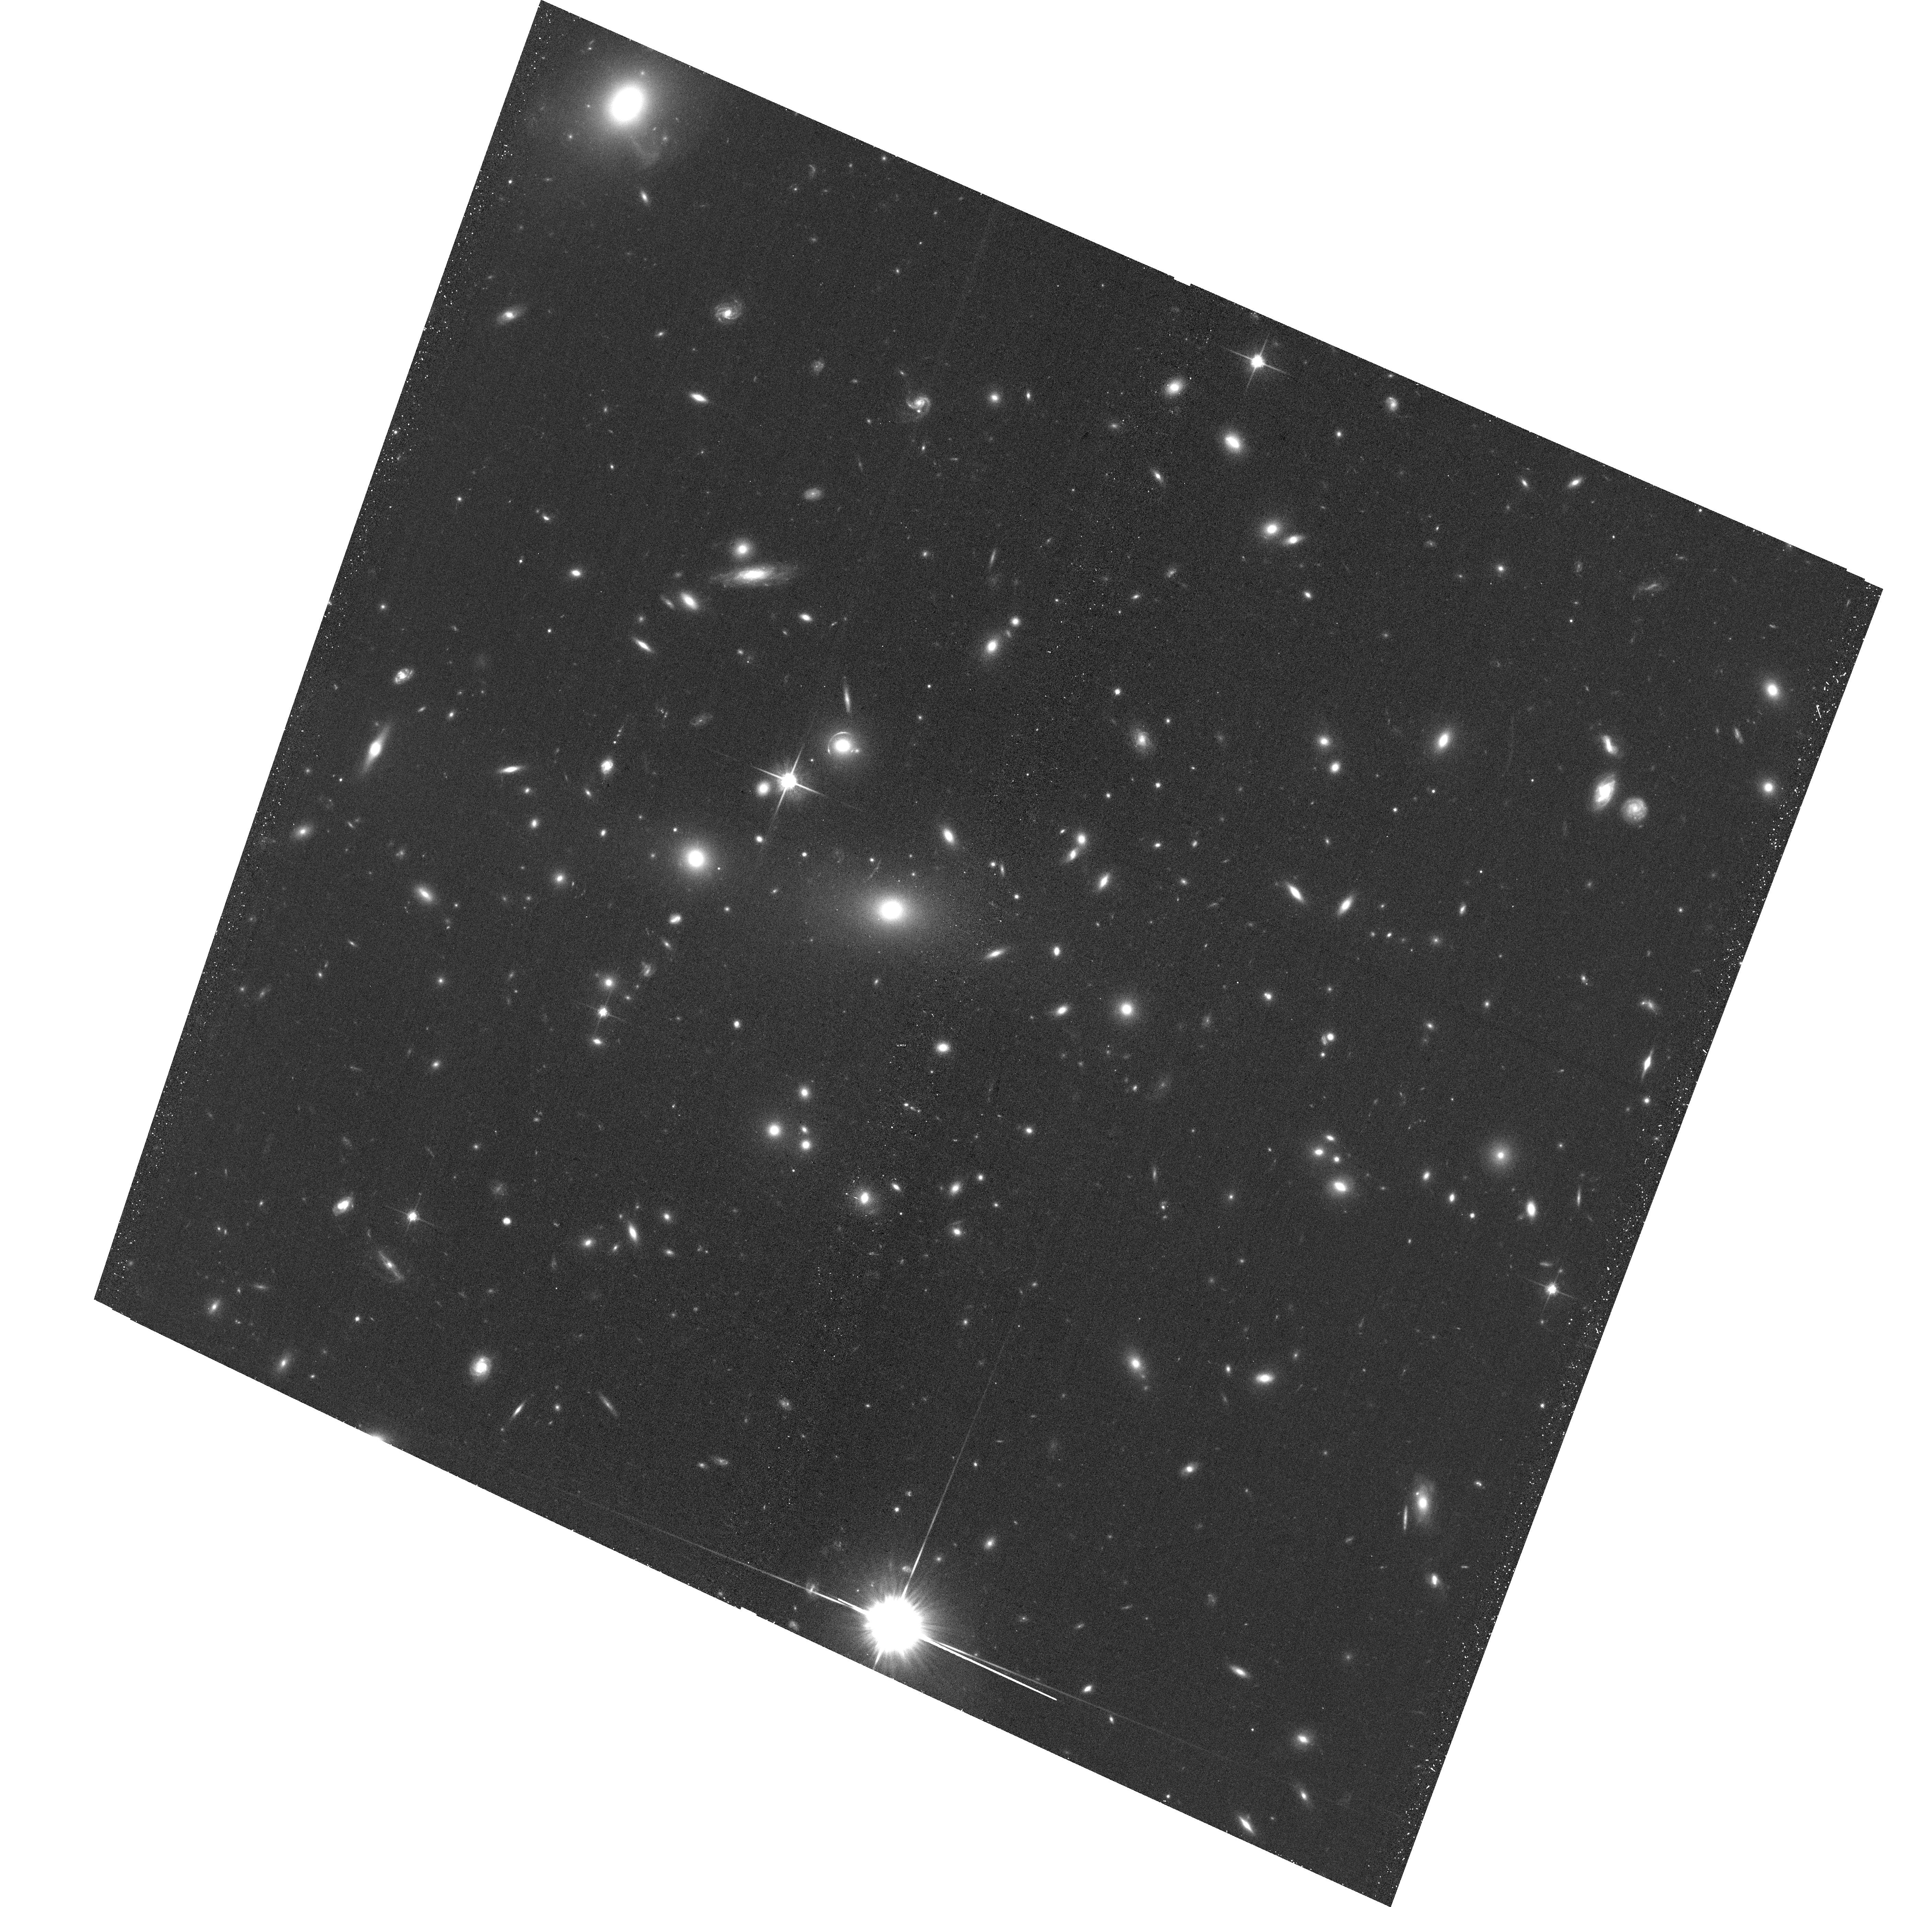
Target: MACSJ2337.6+0016. Instrument: ACS/WFC. Filter: F814W. Exposure: 20 min. Observation ID: hst_16670_96_acs_wfc_f814w_jenq96

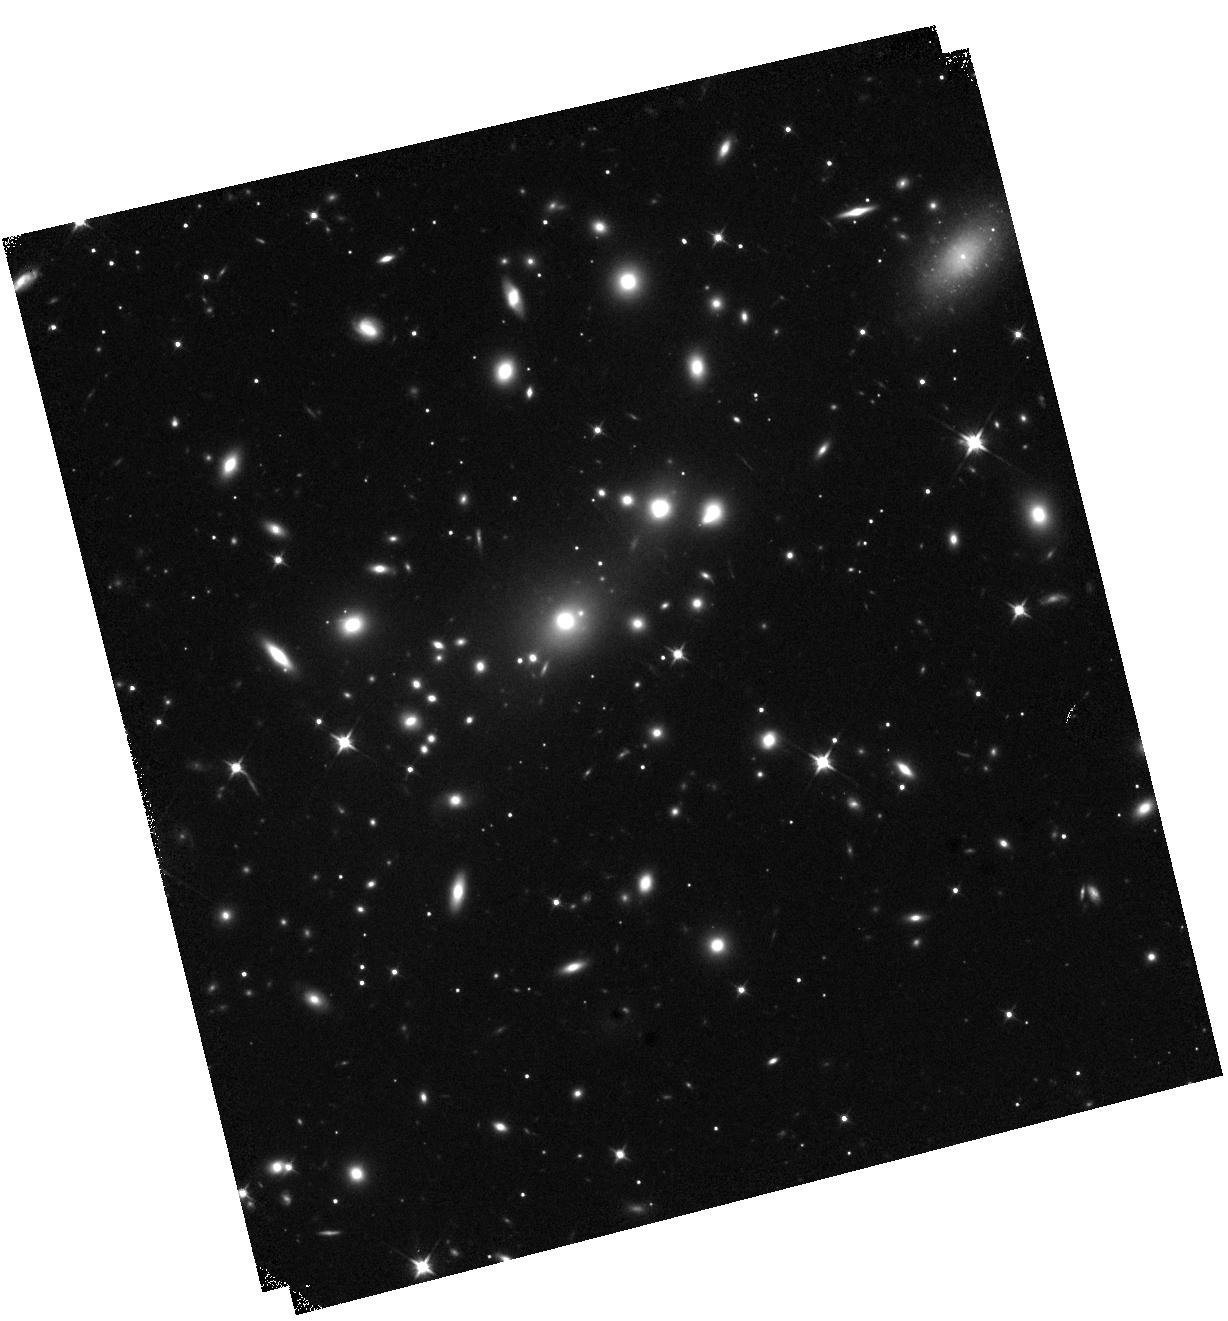
Target: SMACSJ1914.6-5928. Instrument: WFC3/IR. Filter: F110W. Exposure: 12 min. Observation ID: hst_16670_0r_wfc3_ir_f110w_ienq0r

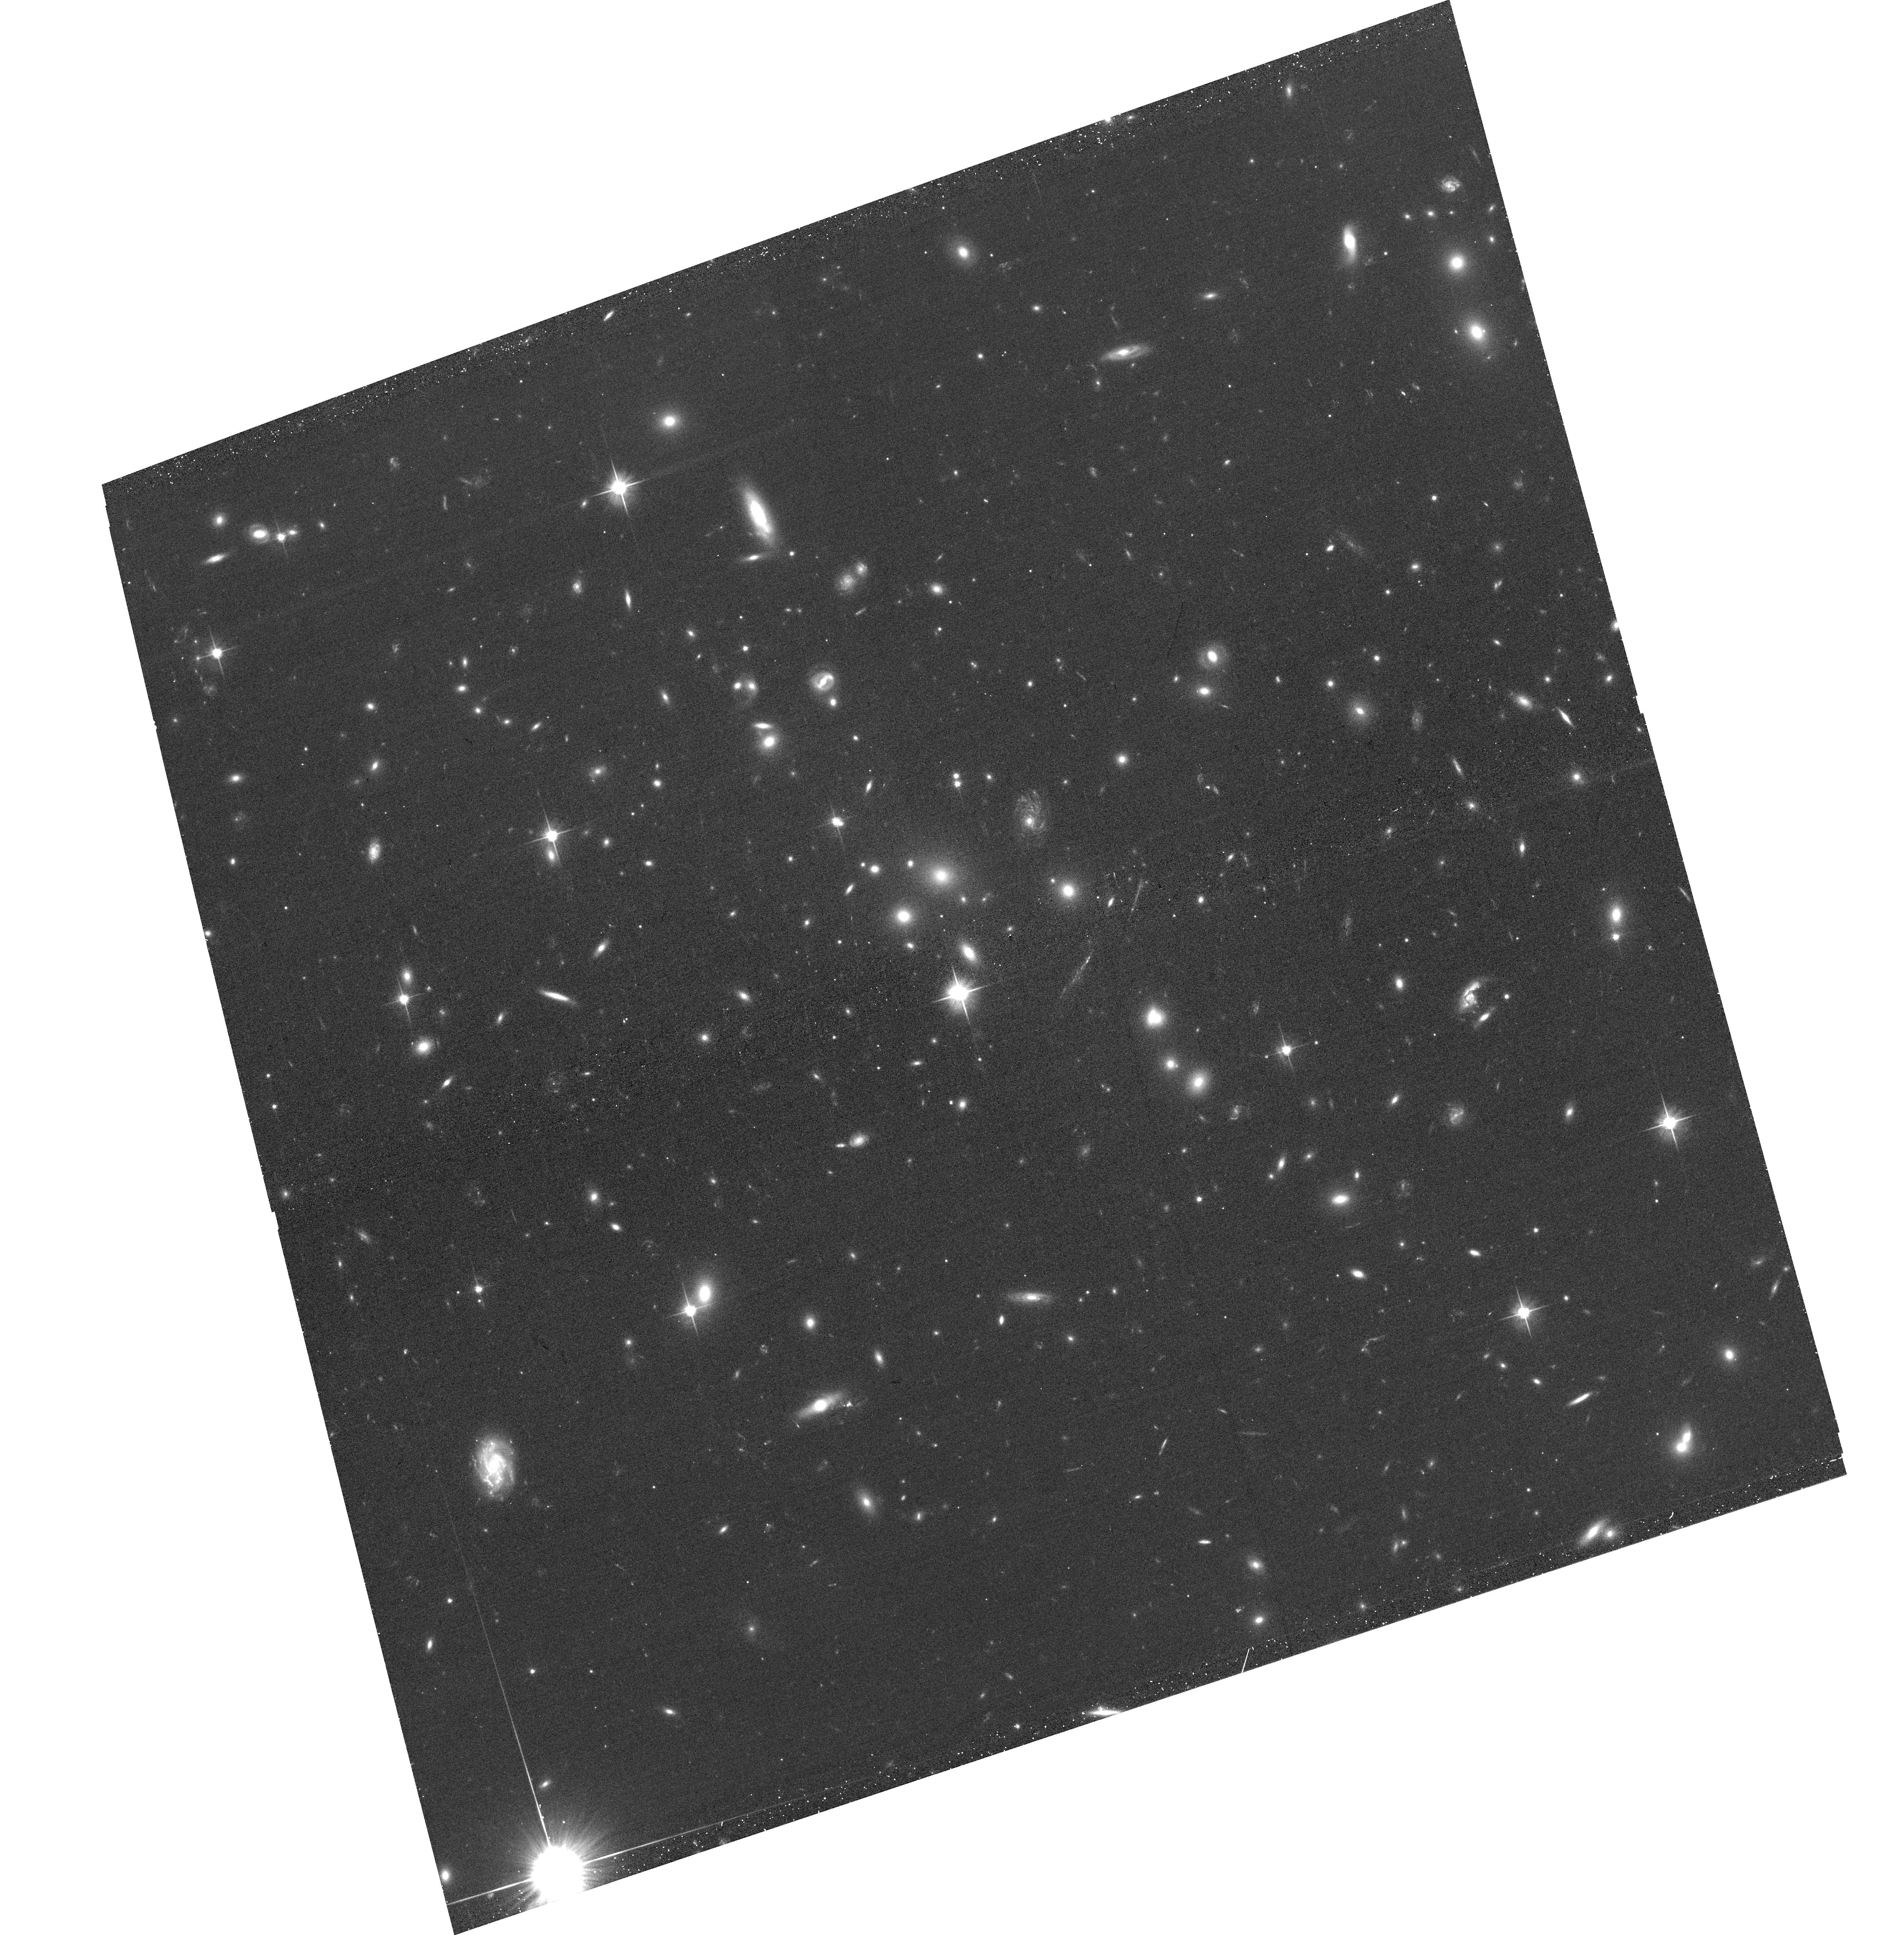
Target: SMACSJ0303.7-7752. Instrument: ACS/WFC. Filter: F606W. Exposure: 20 min. Observation ID: hst_16670_0e_acs_wfc_f606w_jenq0e

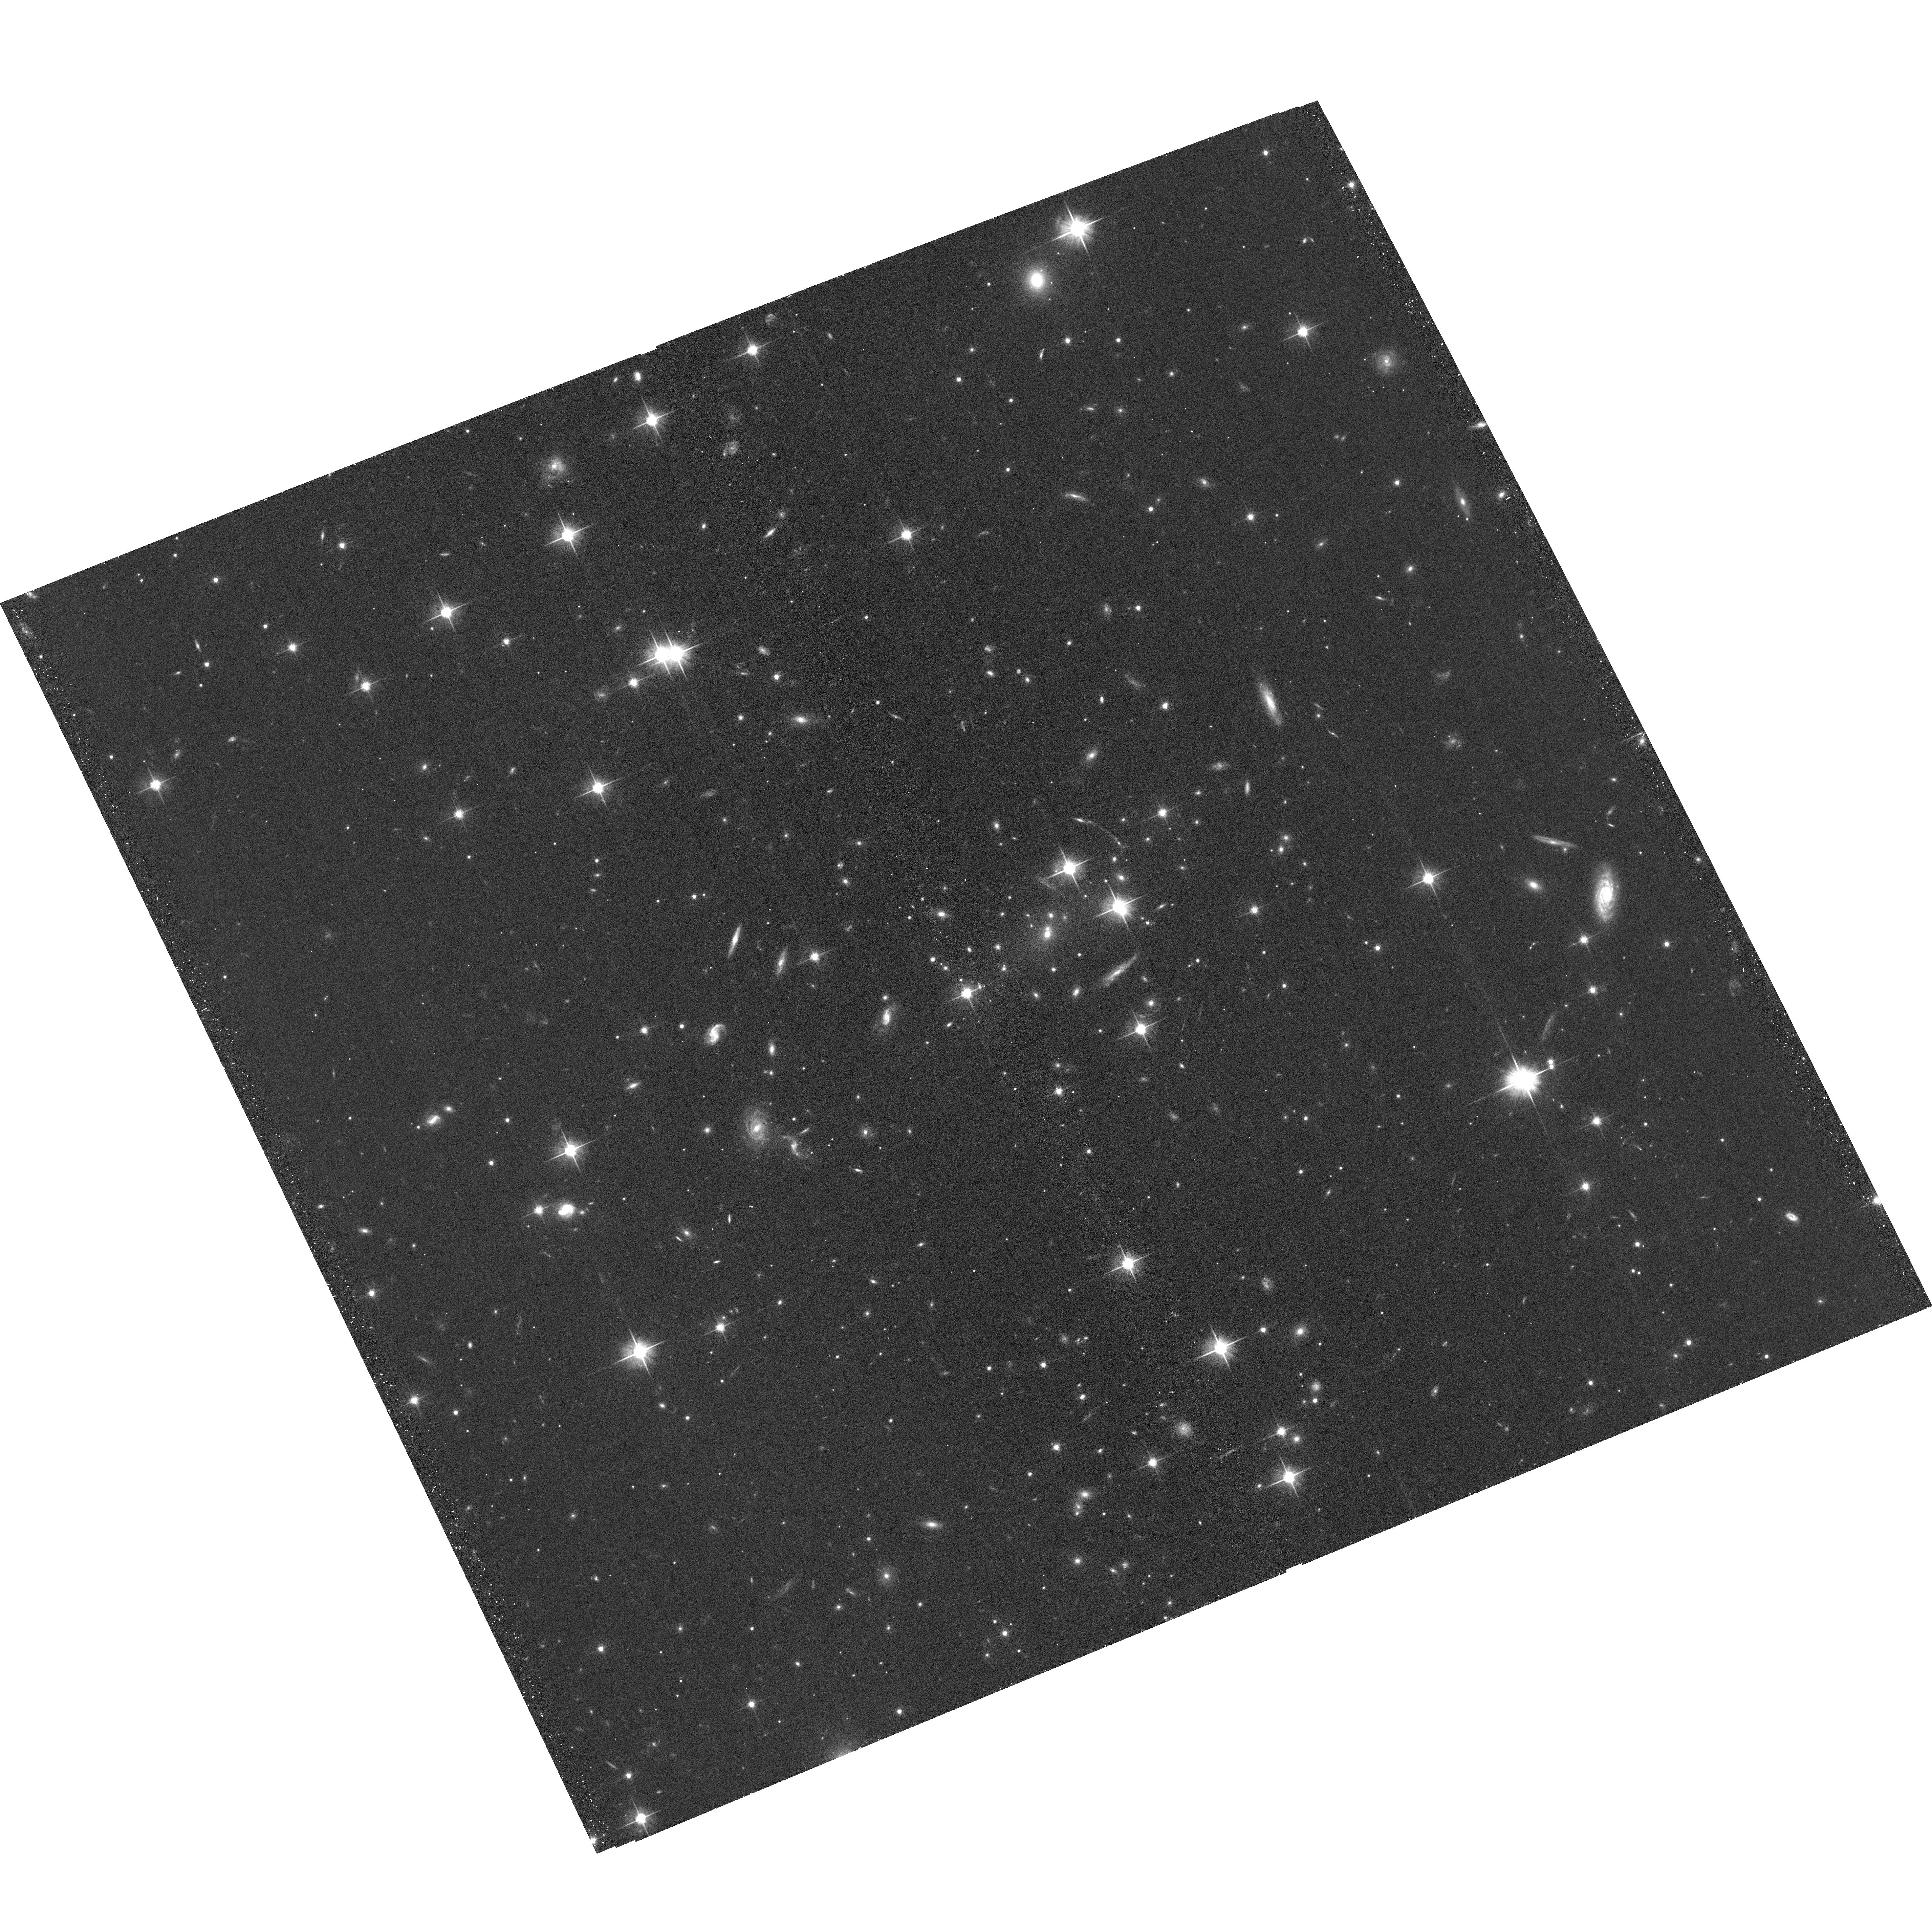
Target: EMACSJ1747.1+1710. Instrument: ACS/WFC. Filter: F606W. Exposure: 20 min. Observation ID: hst_16670_3d_acs_wfc_f606w_jenq3d

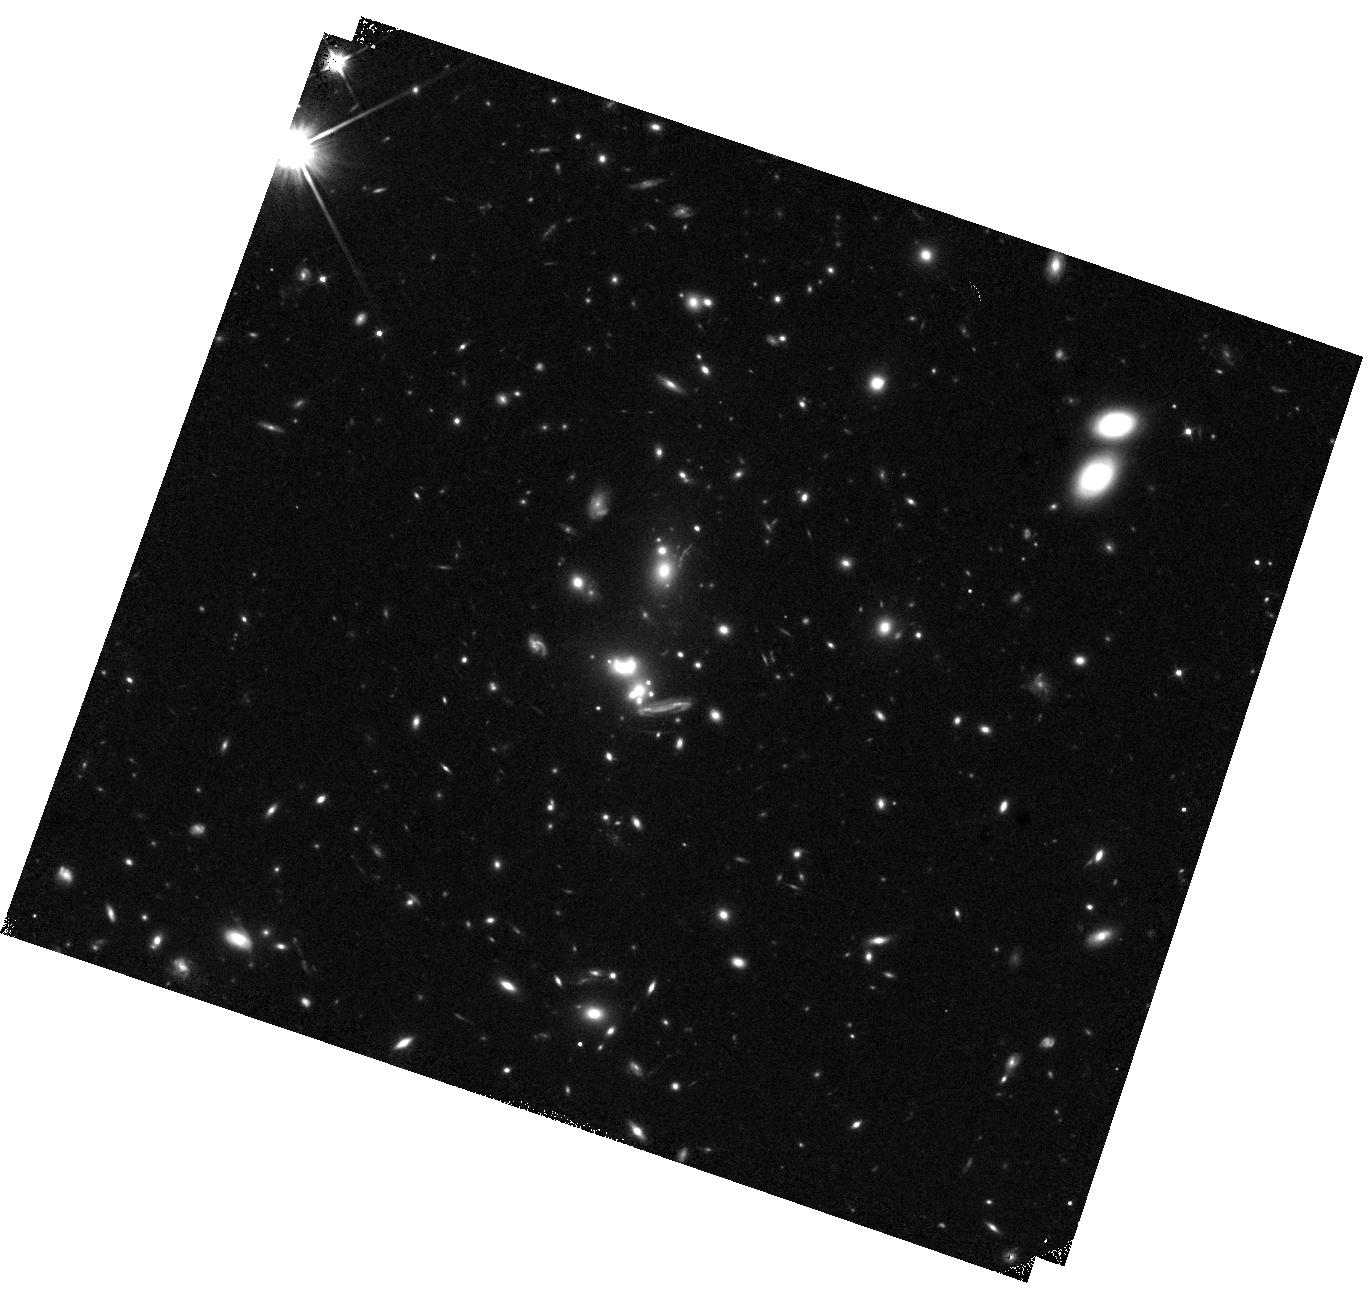
Target: EMACSJ0909.0+3633. Instrument: WFC3/IR. Filter: F110W. Exposure: 12 min. Observation ID: hst_16670_2c_wfc3_ir_f110w_ienq2c

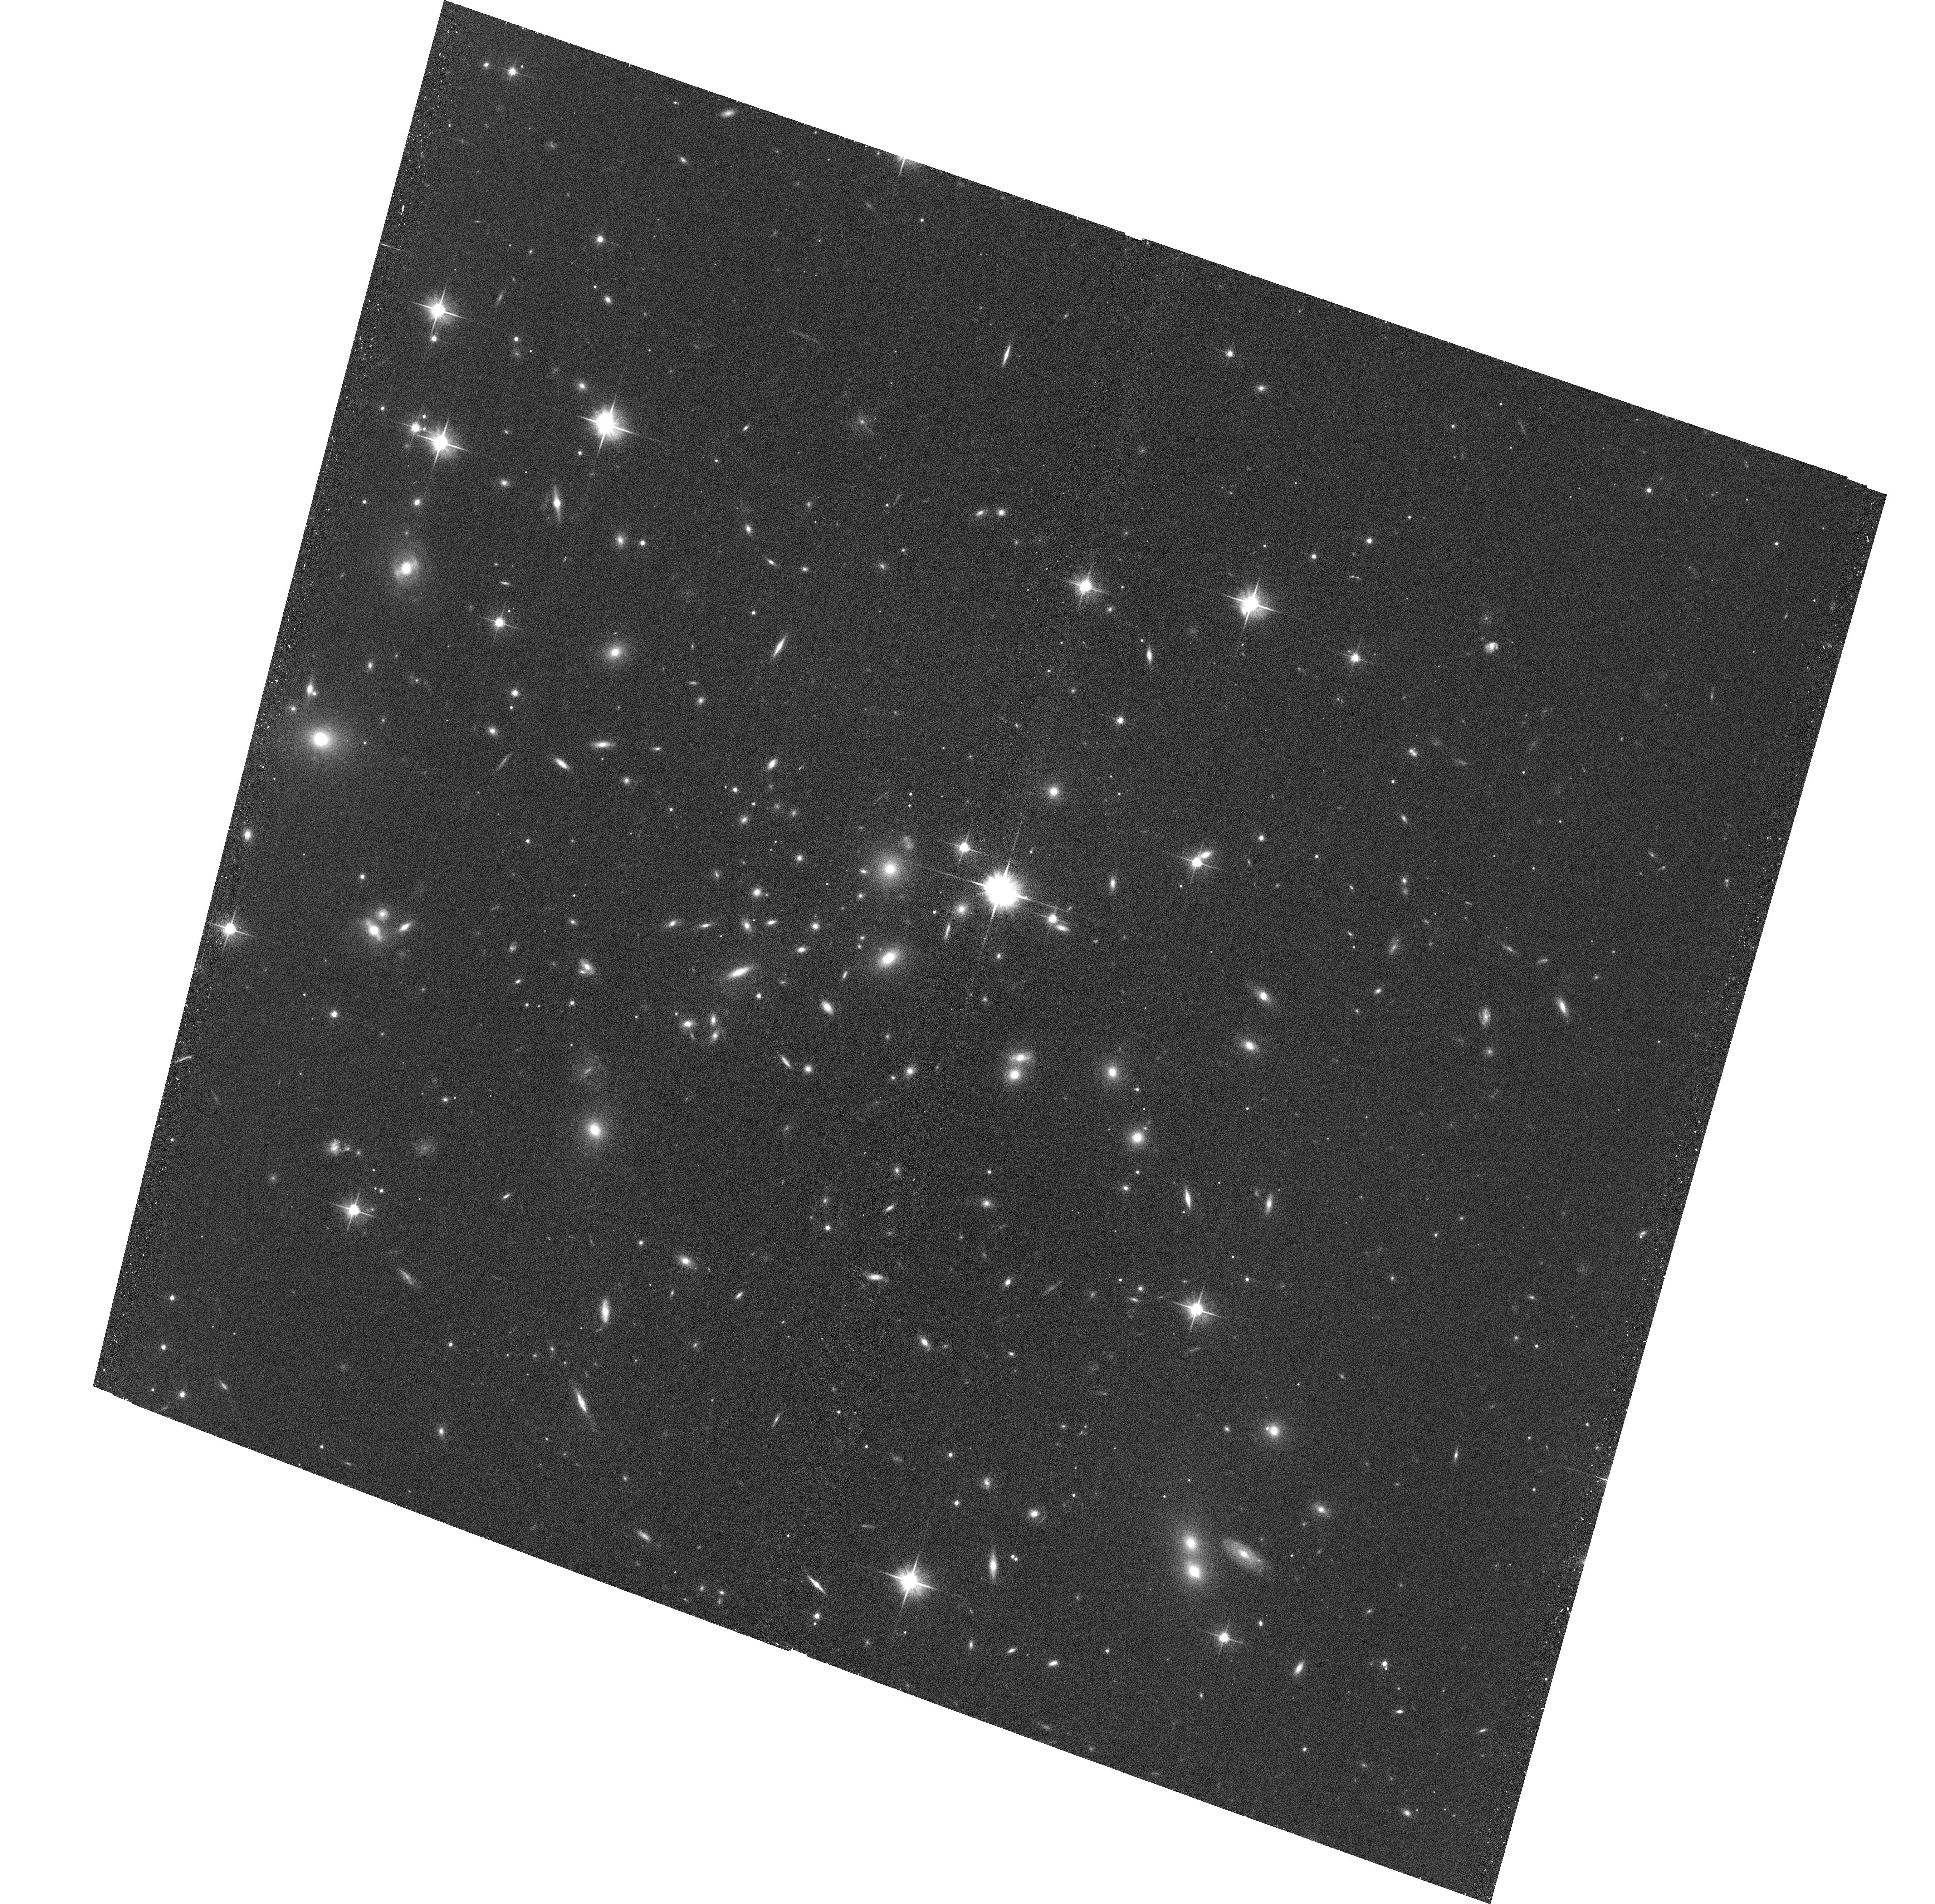
Target: MACSJ2020.3-2225. Instrument: ACS/WFC. Filter: F606W. Exposure: 20 min. Observation ID: hst_16670_89_acs_wfc_f606w_jenq89

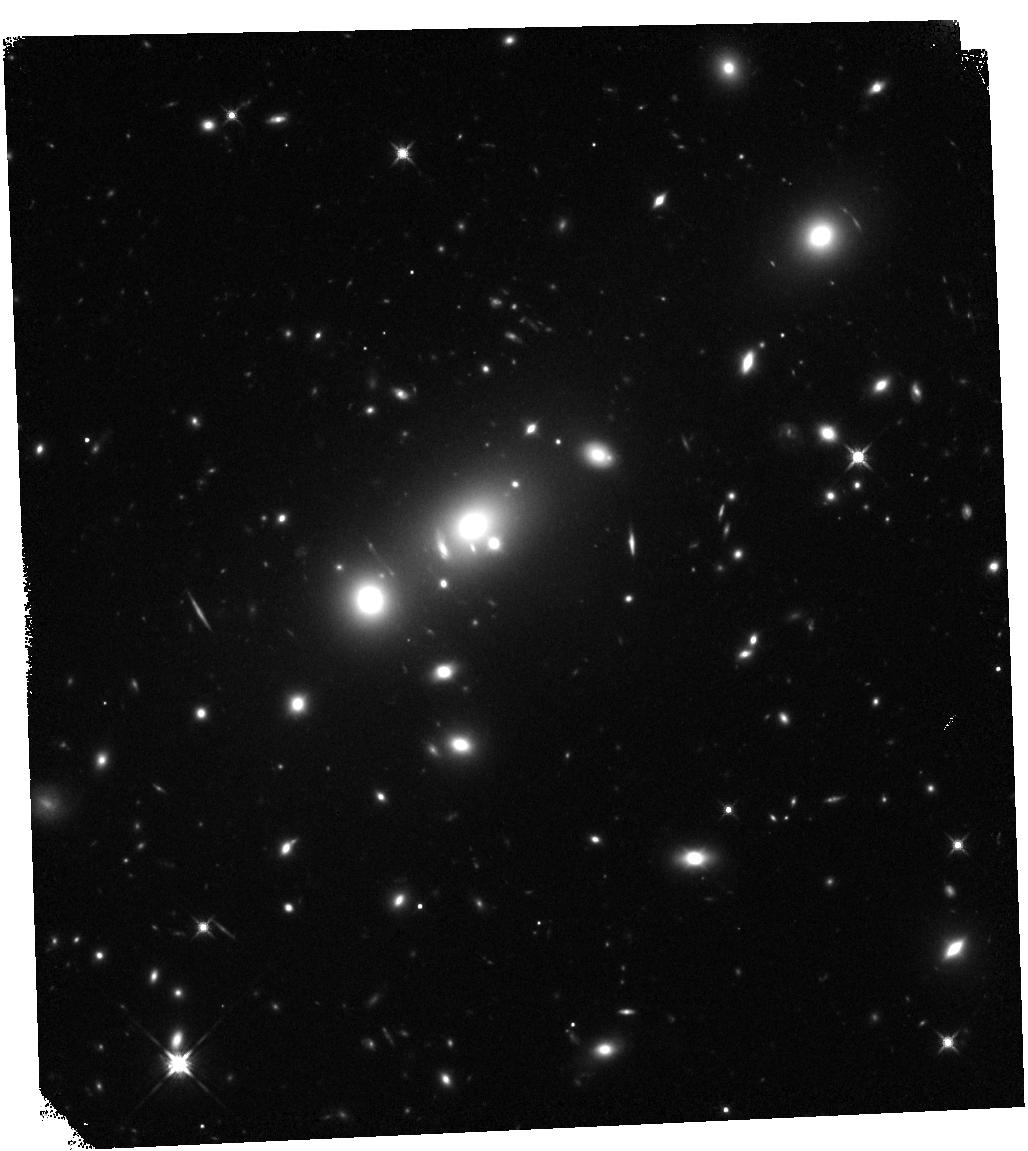
Target: SMACSJ0510.2-4519. Instrument: WFC3/IR. Filter: F140W. Exposure: 12 min. Observation ID: hst_16670_0j_wfc3_ir_f140w_ienq0j

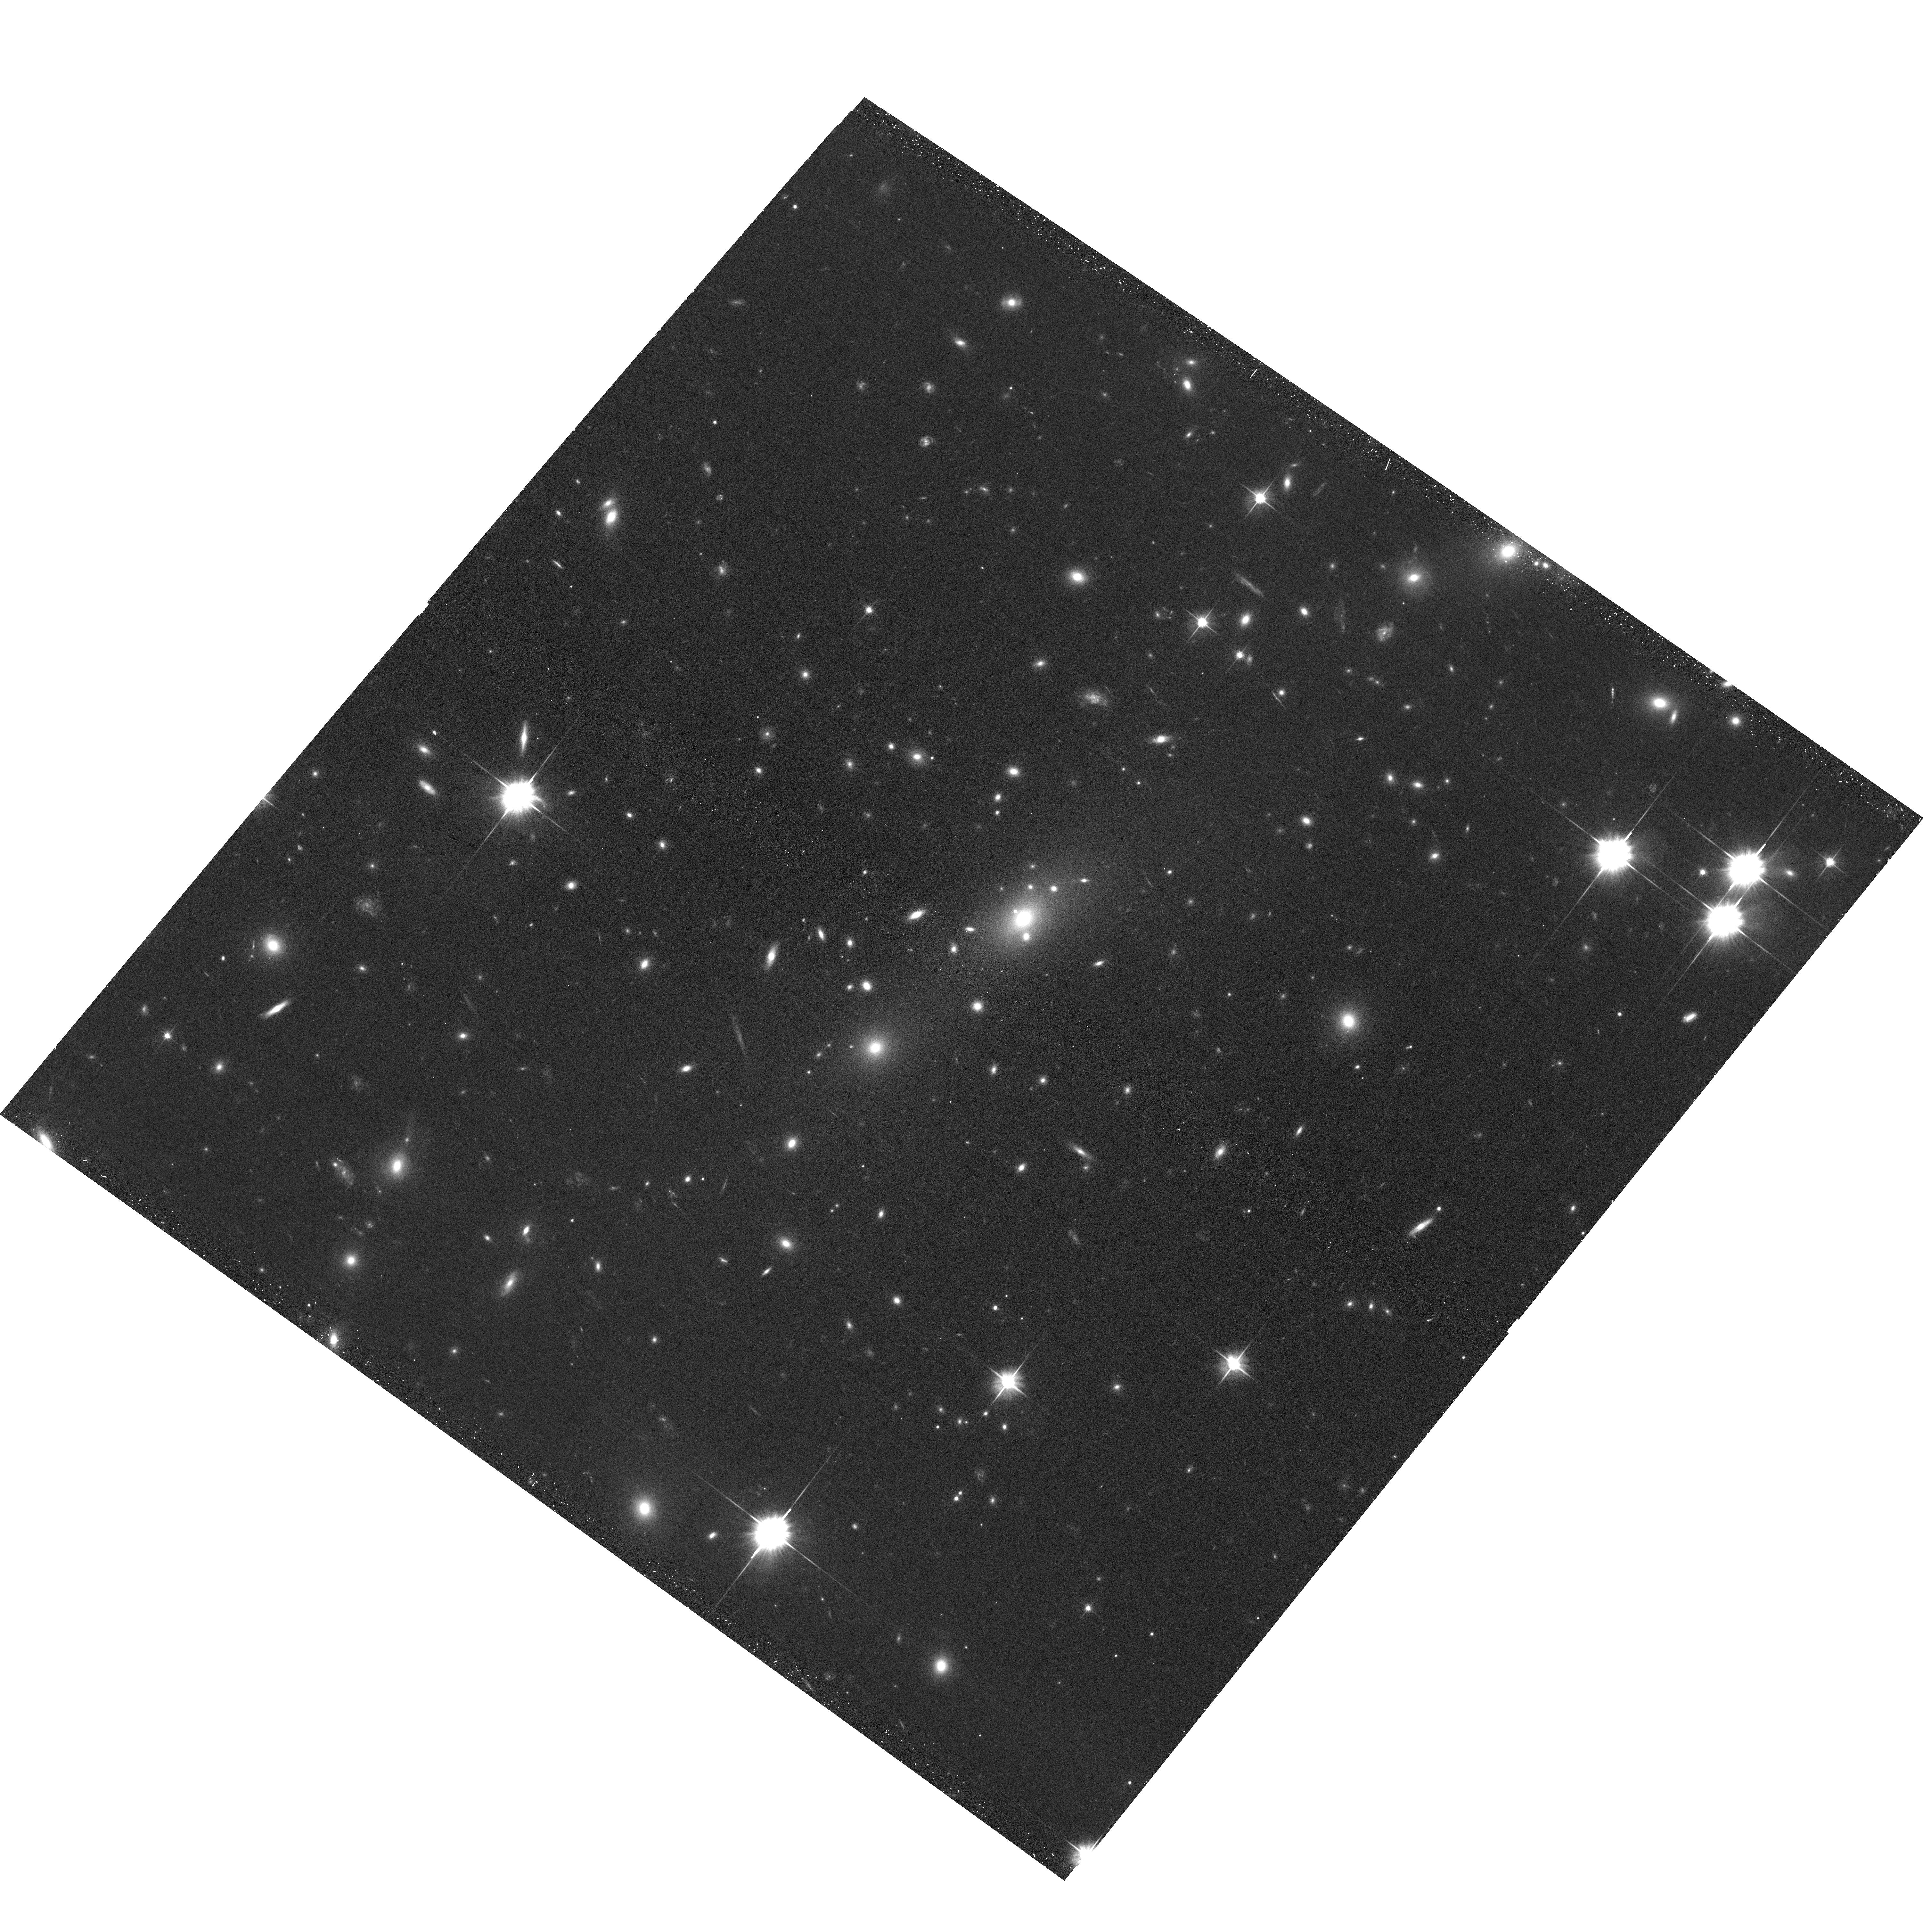
Target: MACSJ0510.7-0801. Instrument: ACS/WFC. Filter: F606W. Exposure: 20 min. Observation ID: hst_16670_40_acs_wfc_f606w_jenq40

They almost got away: a SNAPshot survey of extreme galaxy clusters at z=0.2-0.5 (PI: Ebeling, Harald)

Truly massive galaxy clusters play a pivotal role for a wealth of extragalactic and cosmological research topics, and SNAPshot observations are ideally suited to identify the most promising targets for further, in-depth cluster studies. The power of this approach was demonstrated by ACS/WFC3 SNAPshots of X-ray selected MACS and eMACS clusters (at z>0.3 and z>0.5, respectively) obtained in previous Cycles. Based on these data, the CLASH MCT, Hubble Frontier Fields, and RELICS legacy programs selected 60% of their targets from these surveys. We propose to build upon the (e)MACS legacy SNAPshot programs by extending the surveyed redshift range to z=0.2 to create a volume-complete sample of highly X-ray luminous clusters at z=0.2-0.5. Our project will, for the first time, systematically explore the most massive clusters in the hugely promising z=0.2-0.3 range, which already gave us some of the most extreme clusters and cluster lenses known, e.g., the Bullet Cluster, A1703, RXJ1347-11, and PLCK G171.9-40.7. By exploiting this barely tapped, rich resource, the proposed program will (a) identify yet more powerful gravitational telescopes for the next generation of in-depth studies of the distant Universe with HST and JWST, (b) provide tight constraints on the mass distribution within these extreme systems, (c) advance our understanding of the evolution and interactions of dark and luminous matter in cluster cores, and (d) unveil Balmer Break Galaxies at z~2 and Lyman-break galaxies at z>6 as F814W dropouts. Acknowledging broad community interest we waive our data rights for these observations.